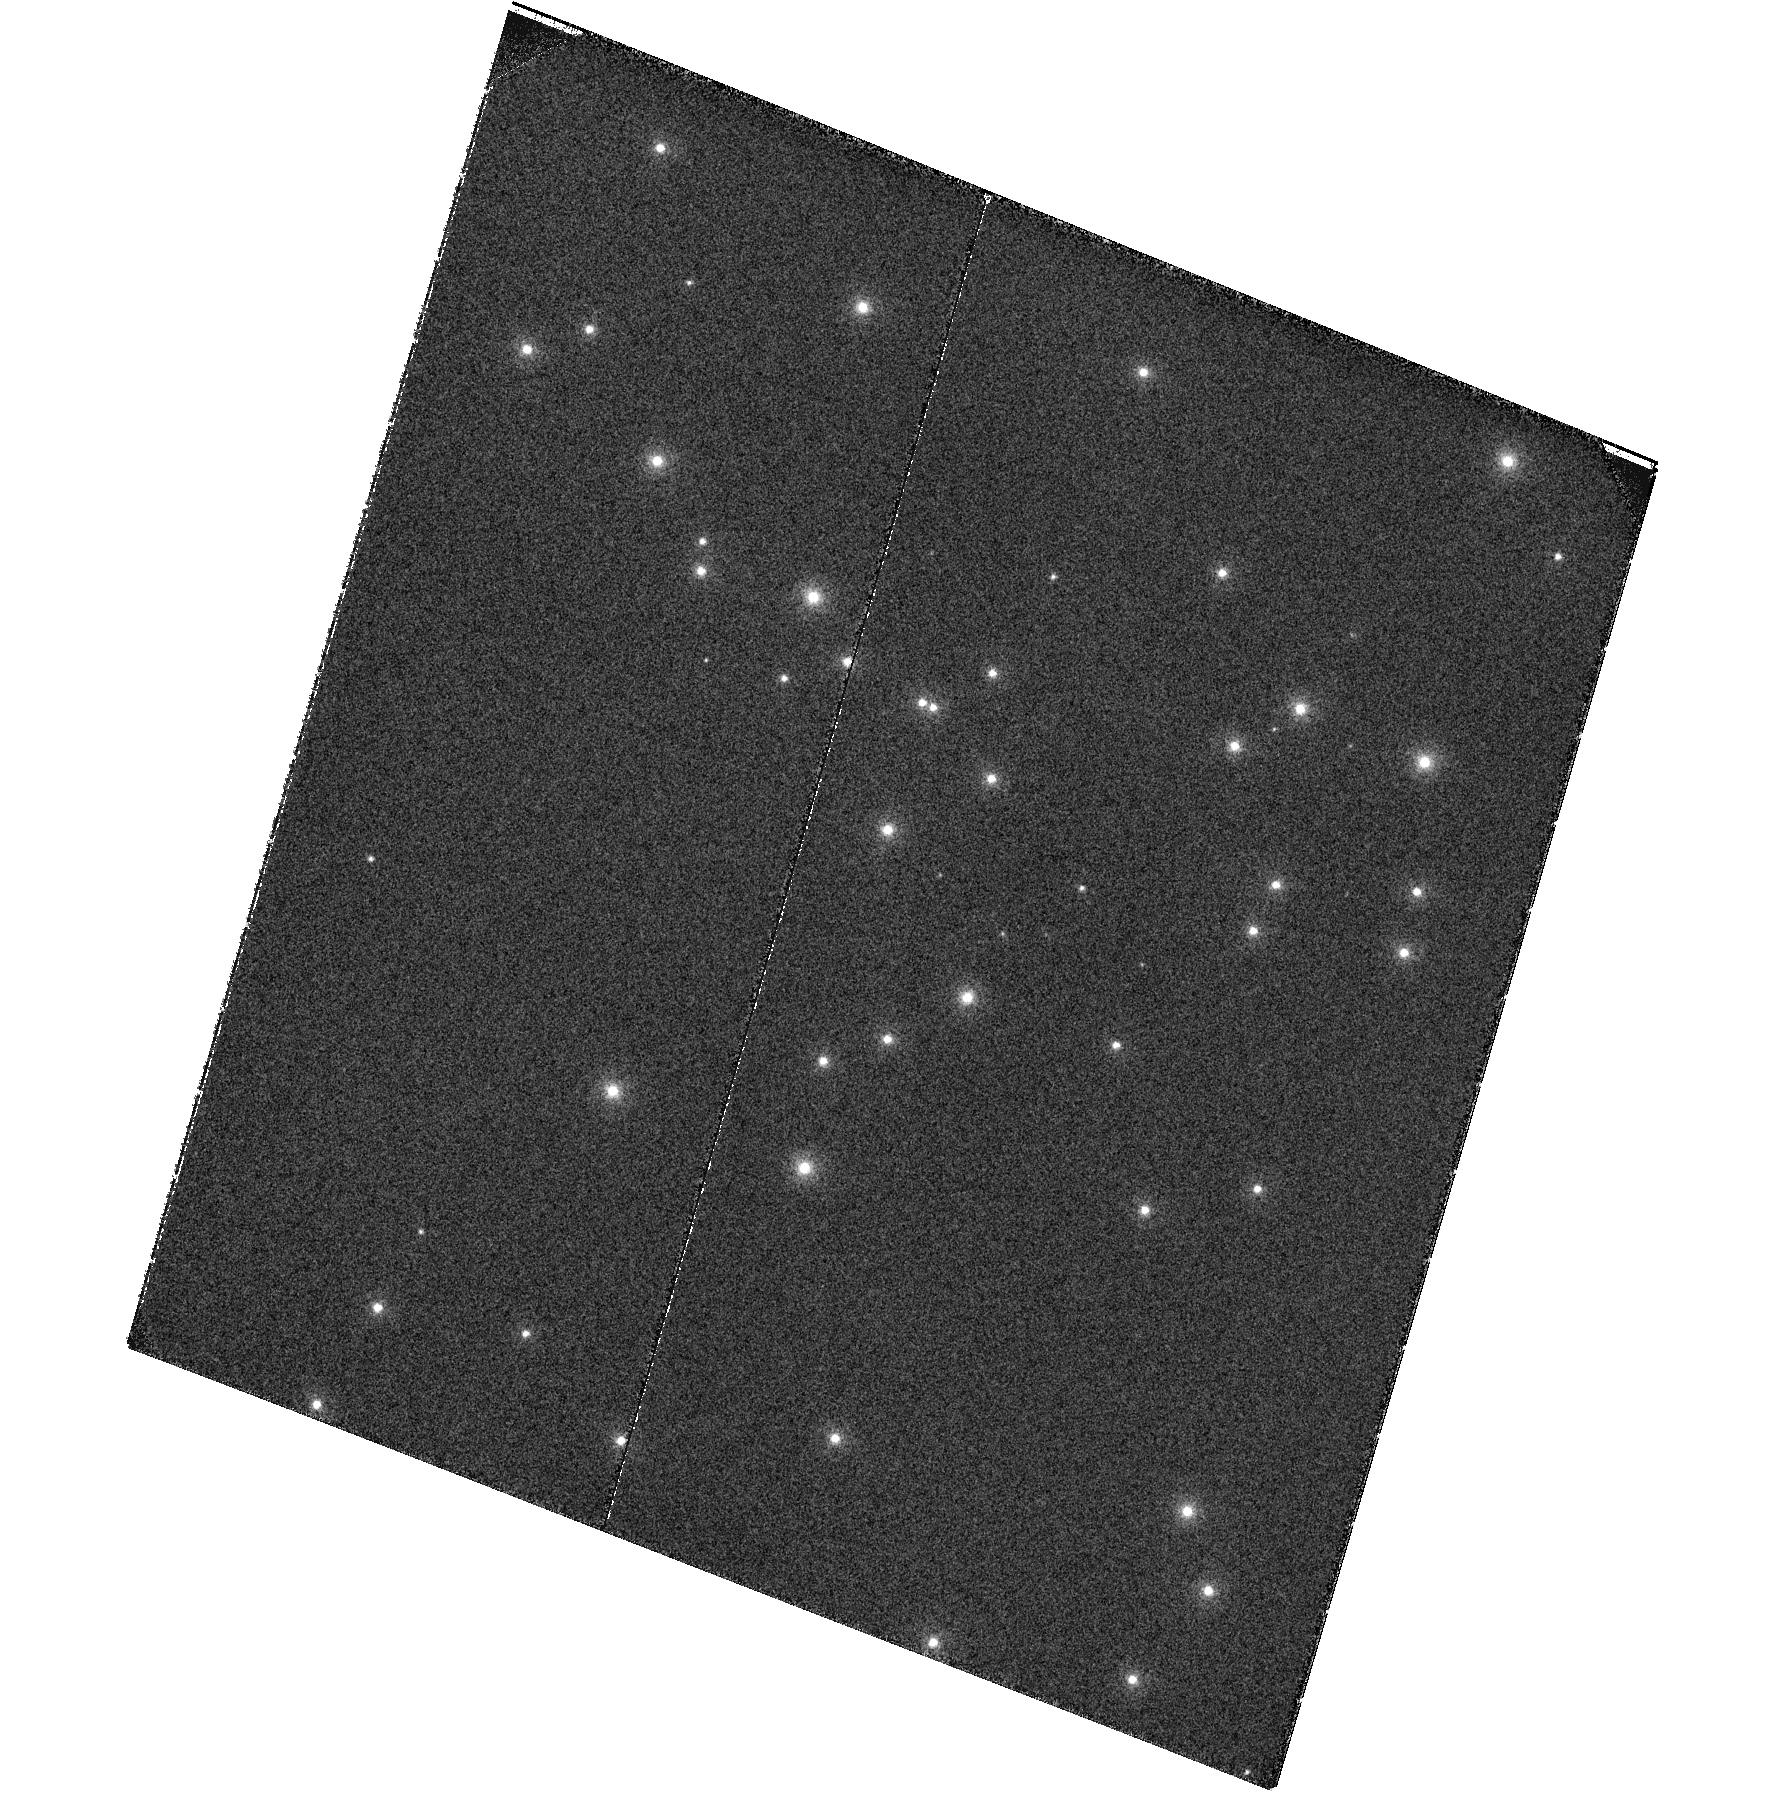
Target: NGC6681. Instrument: ACS/SBC. Filter: F122M. Exposure: 28 min. Observation ID: hst_16383_02_acs_sbc_f122m_jeg202

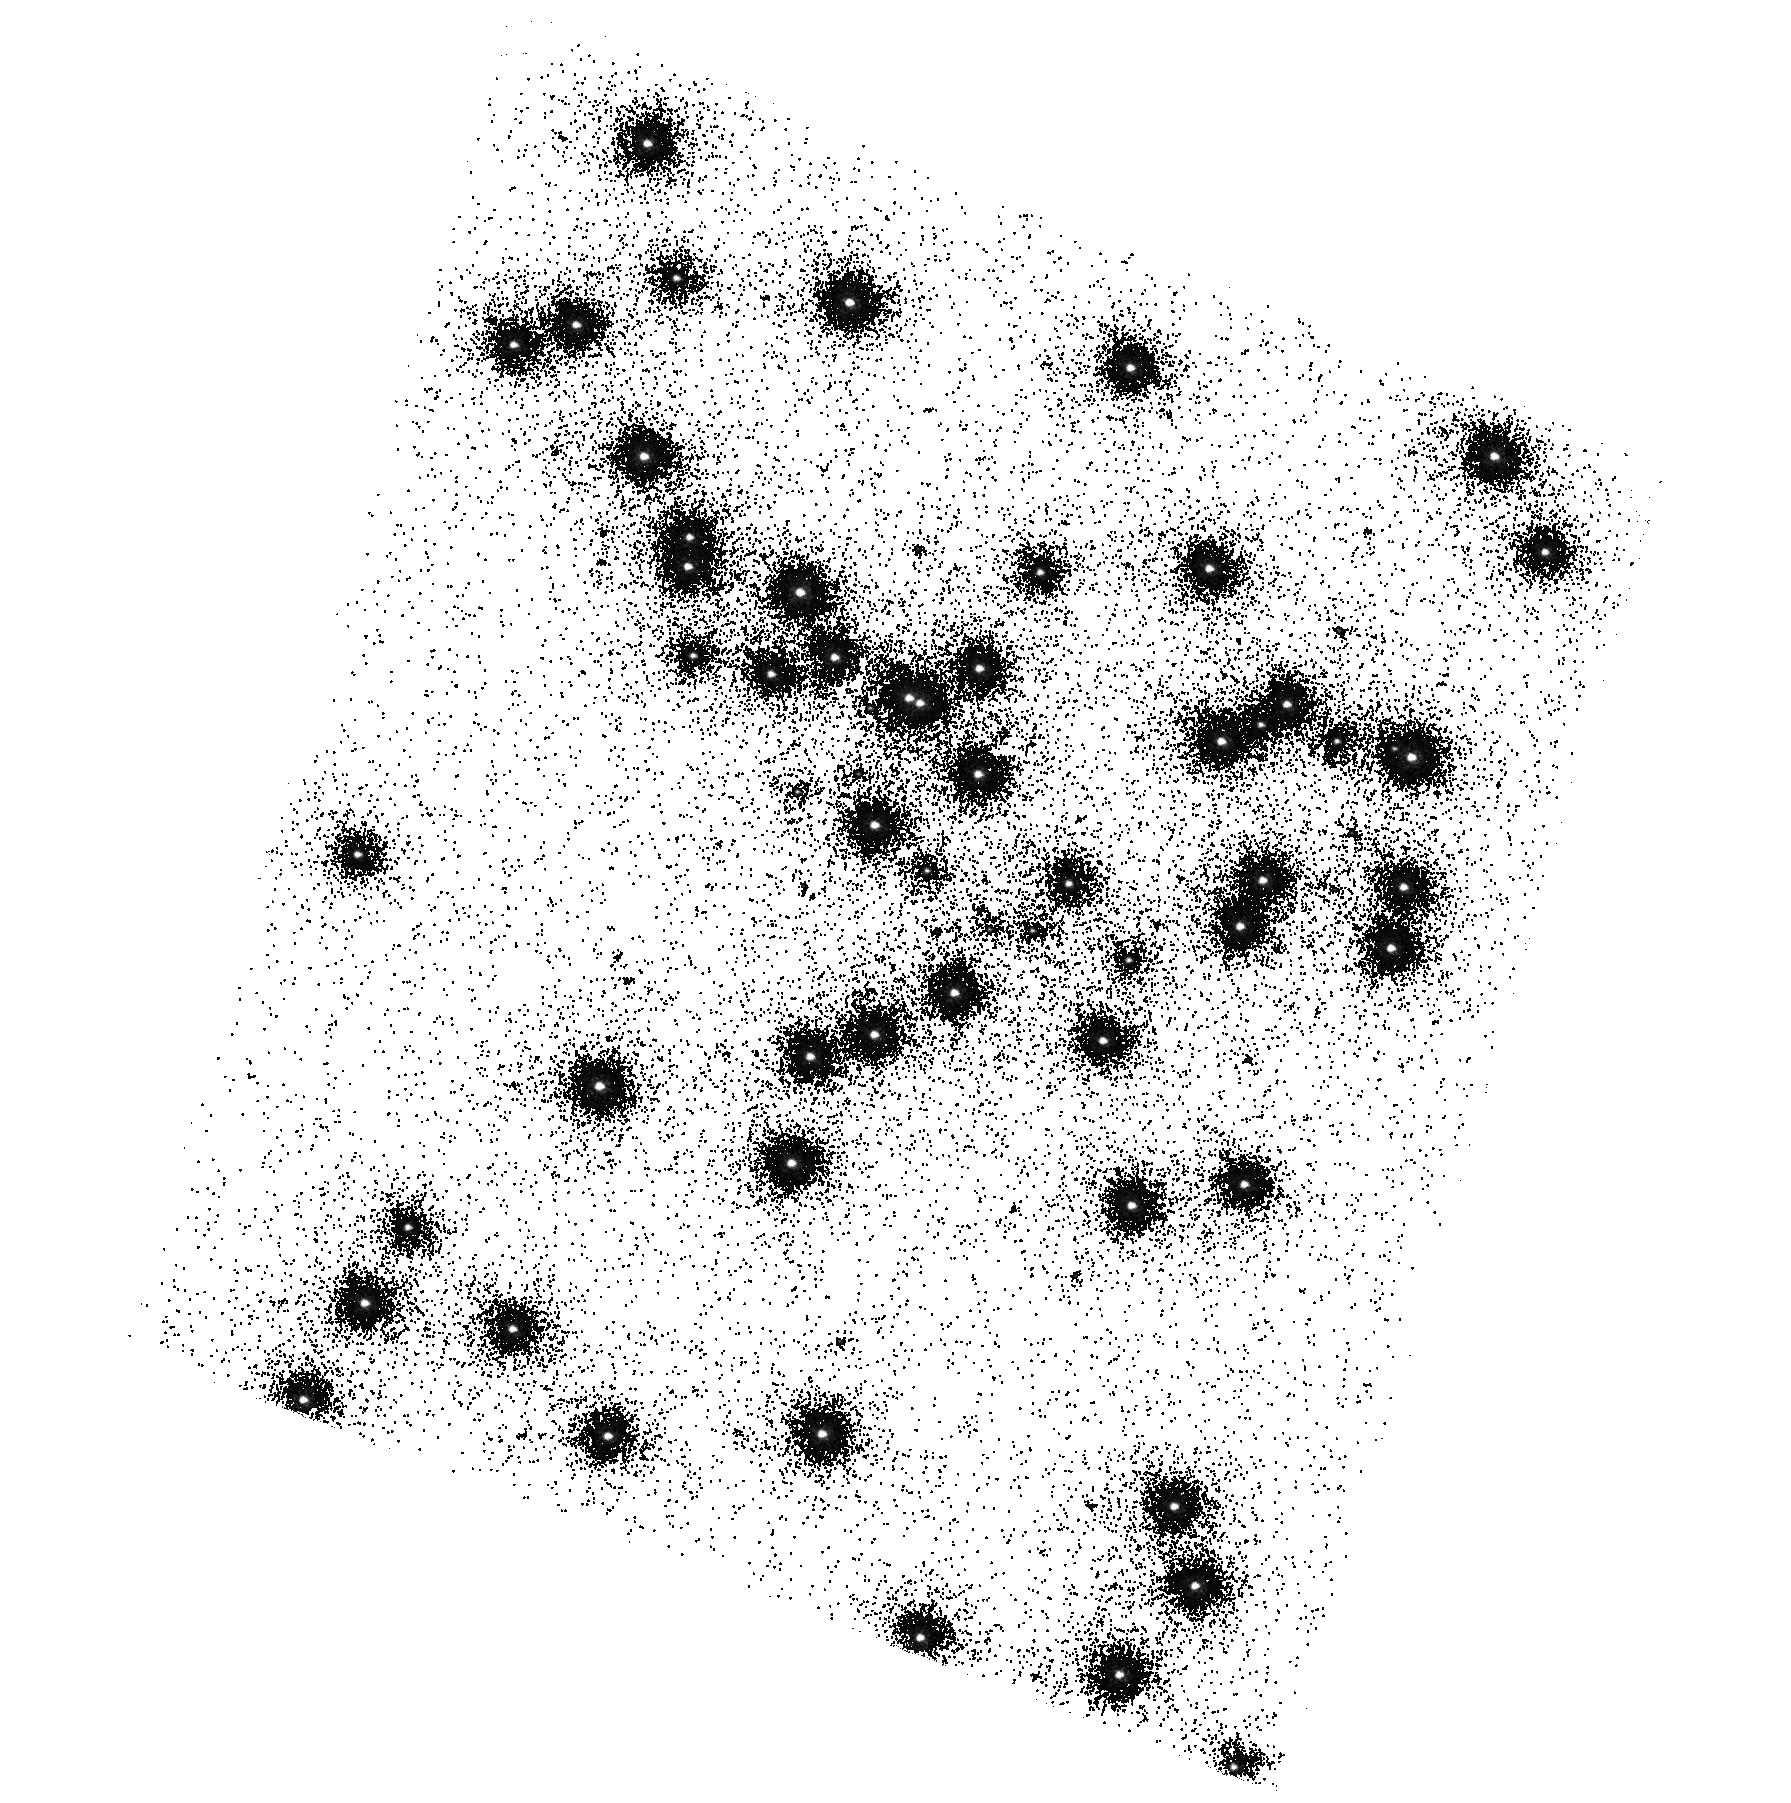
Target: NGC6681. Instrument: ACS/SBC. Filter: F150LP. Exposure: 2 min. Observation ID: hst_16383_01_acs_sbc_f150lp_jeg201

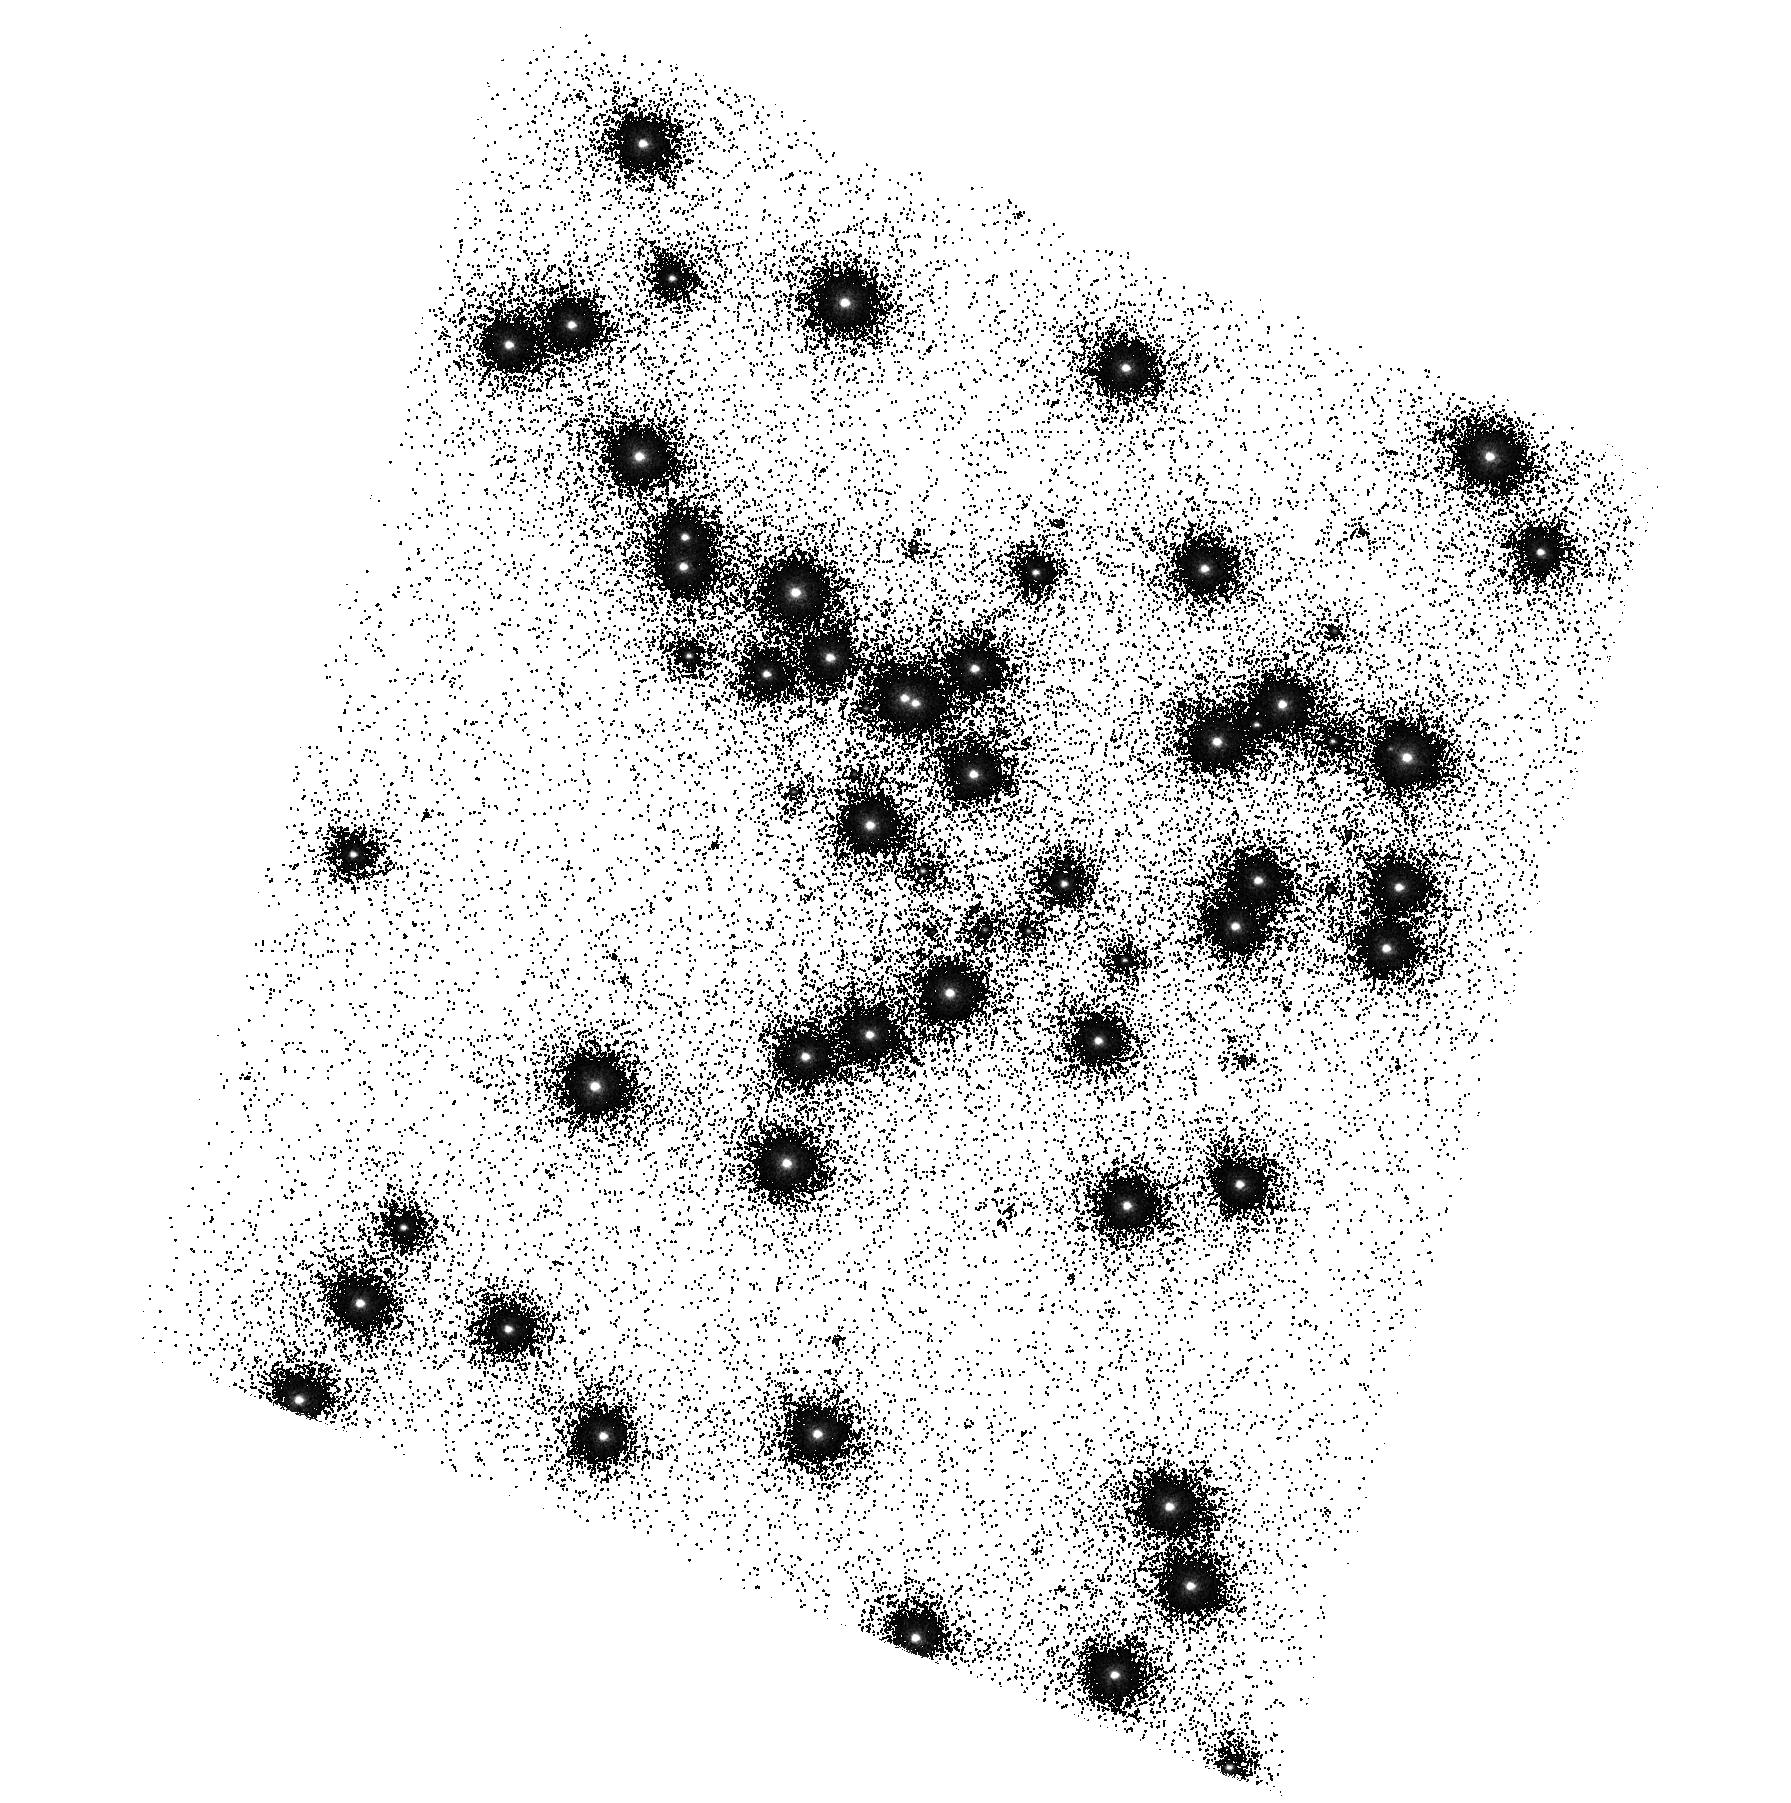
Target: NGC6681. Instrument: ACS/SBC. Filter: F125LP. Exposure: 1 min. Observation ID: hst_16383_01_acs_sbc_f125lp_jeg201

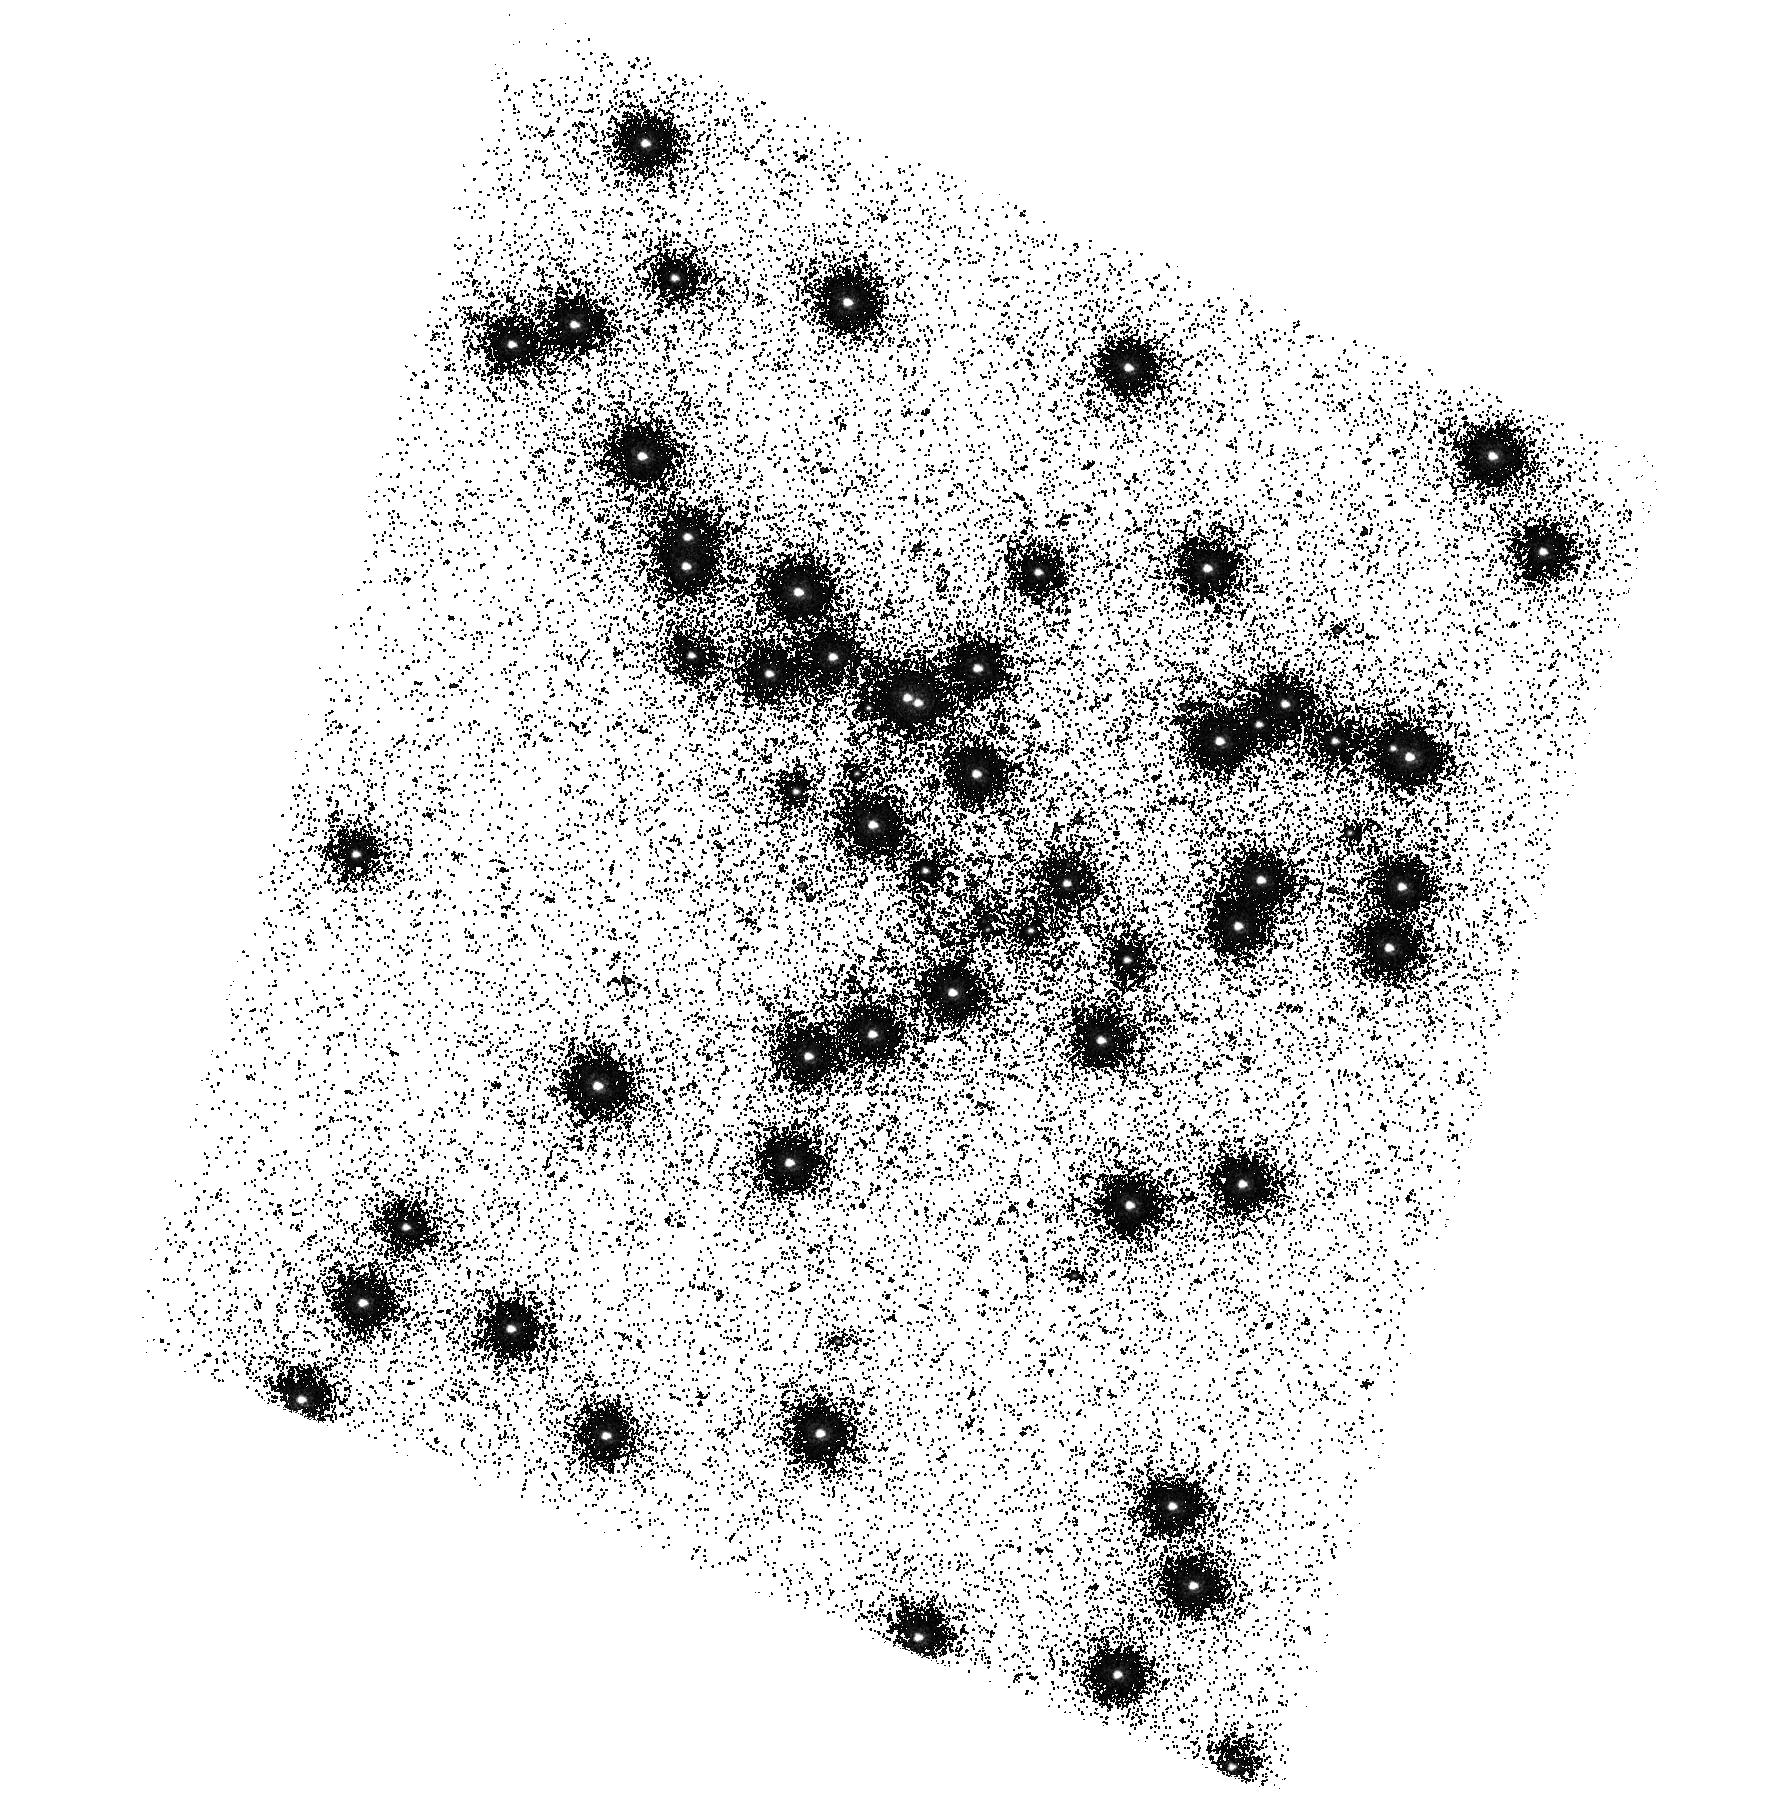
Target: NGC6681. Instrument: ACS/SBC. Filter: F165LP. Exposure: 12 min. Observation ID: hst_16383_01_acs_sbc_f165lp_jeg201

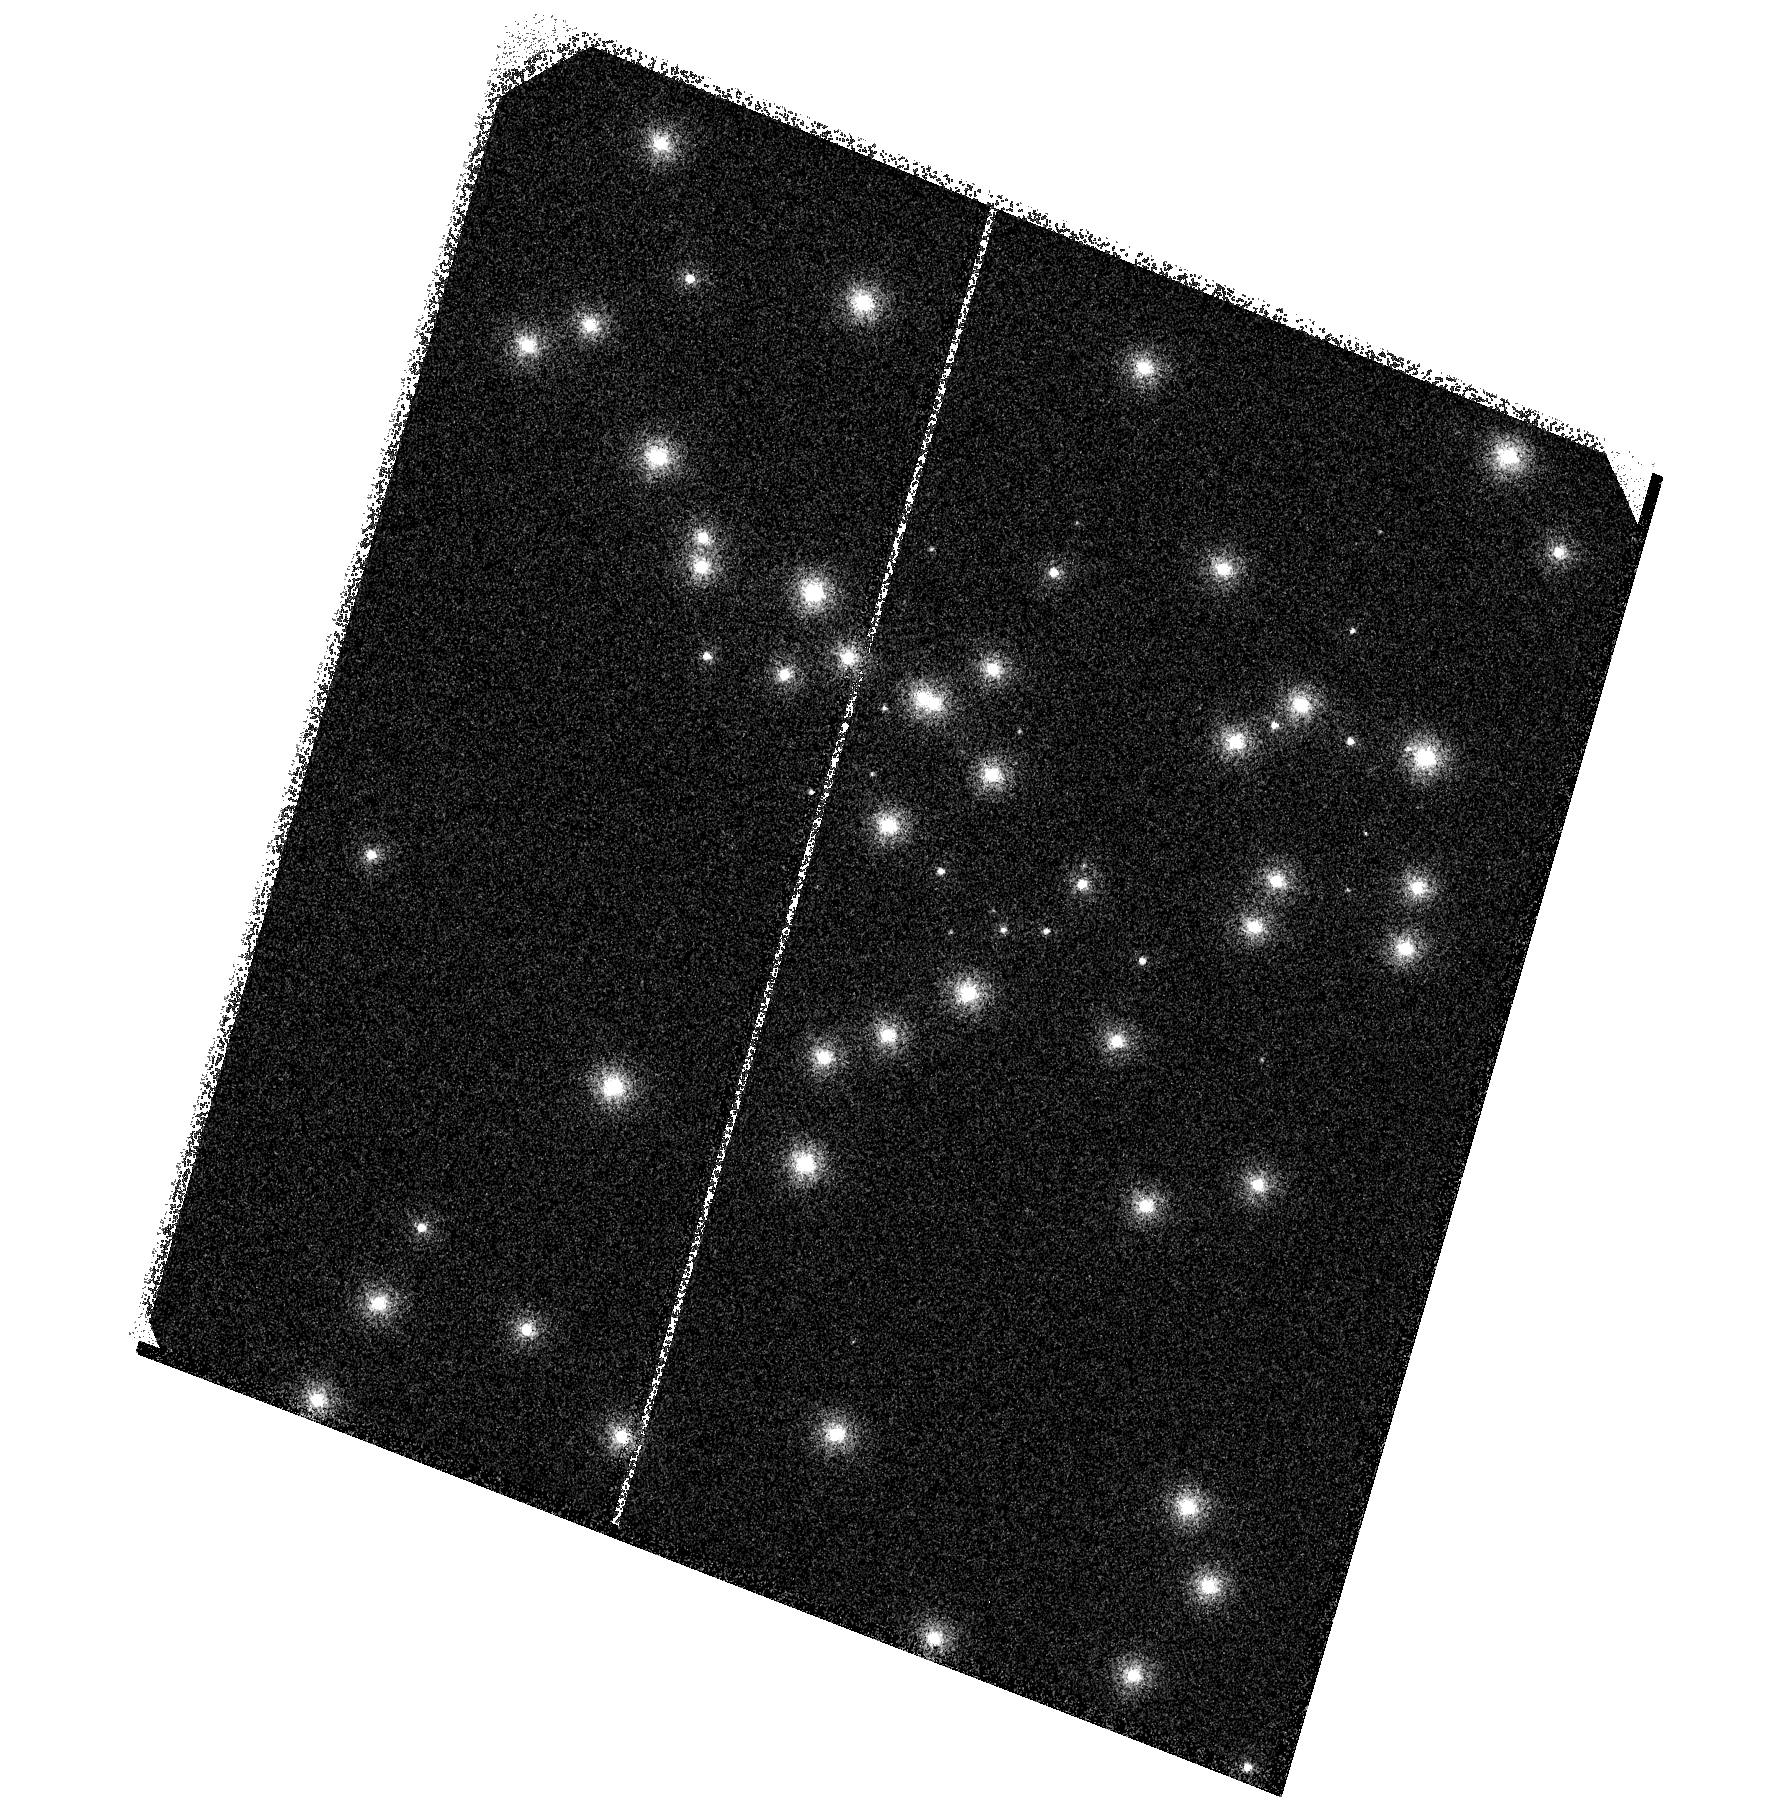
Target: NGC6681. Instrument: ACS/SBC. Filter: F115LP. Exposure: 1 min. Observation ID: hst_16383_01_acs_sbc_f115lp_jeg201

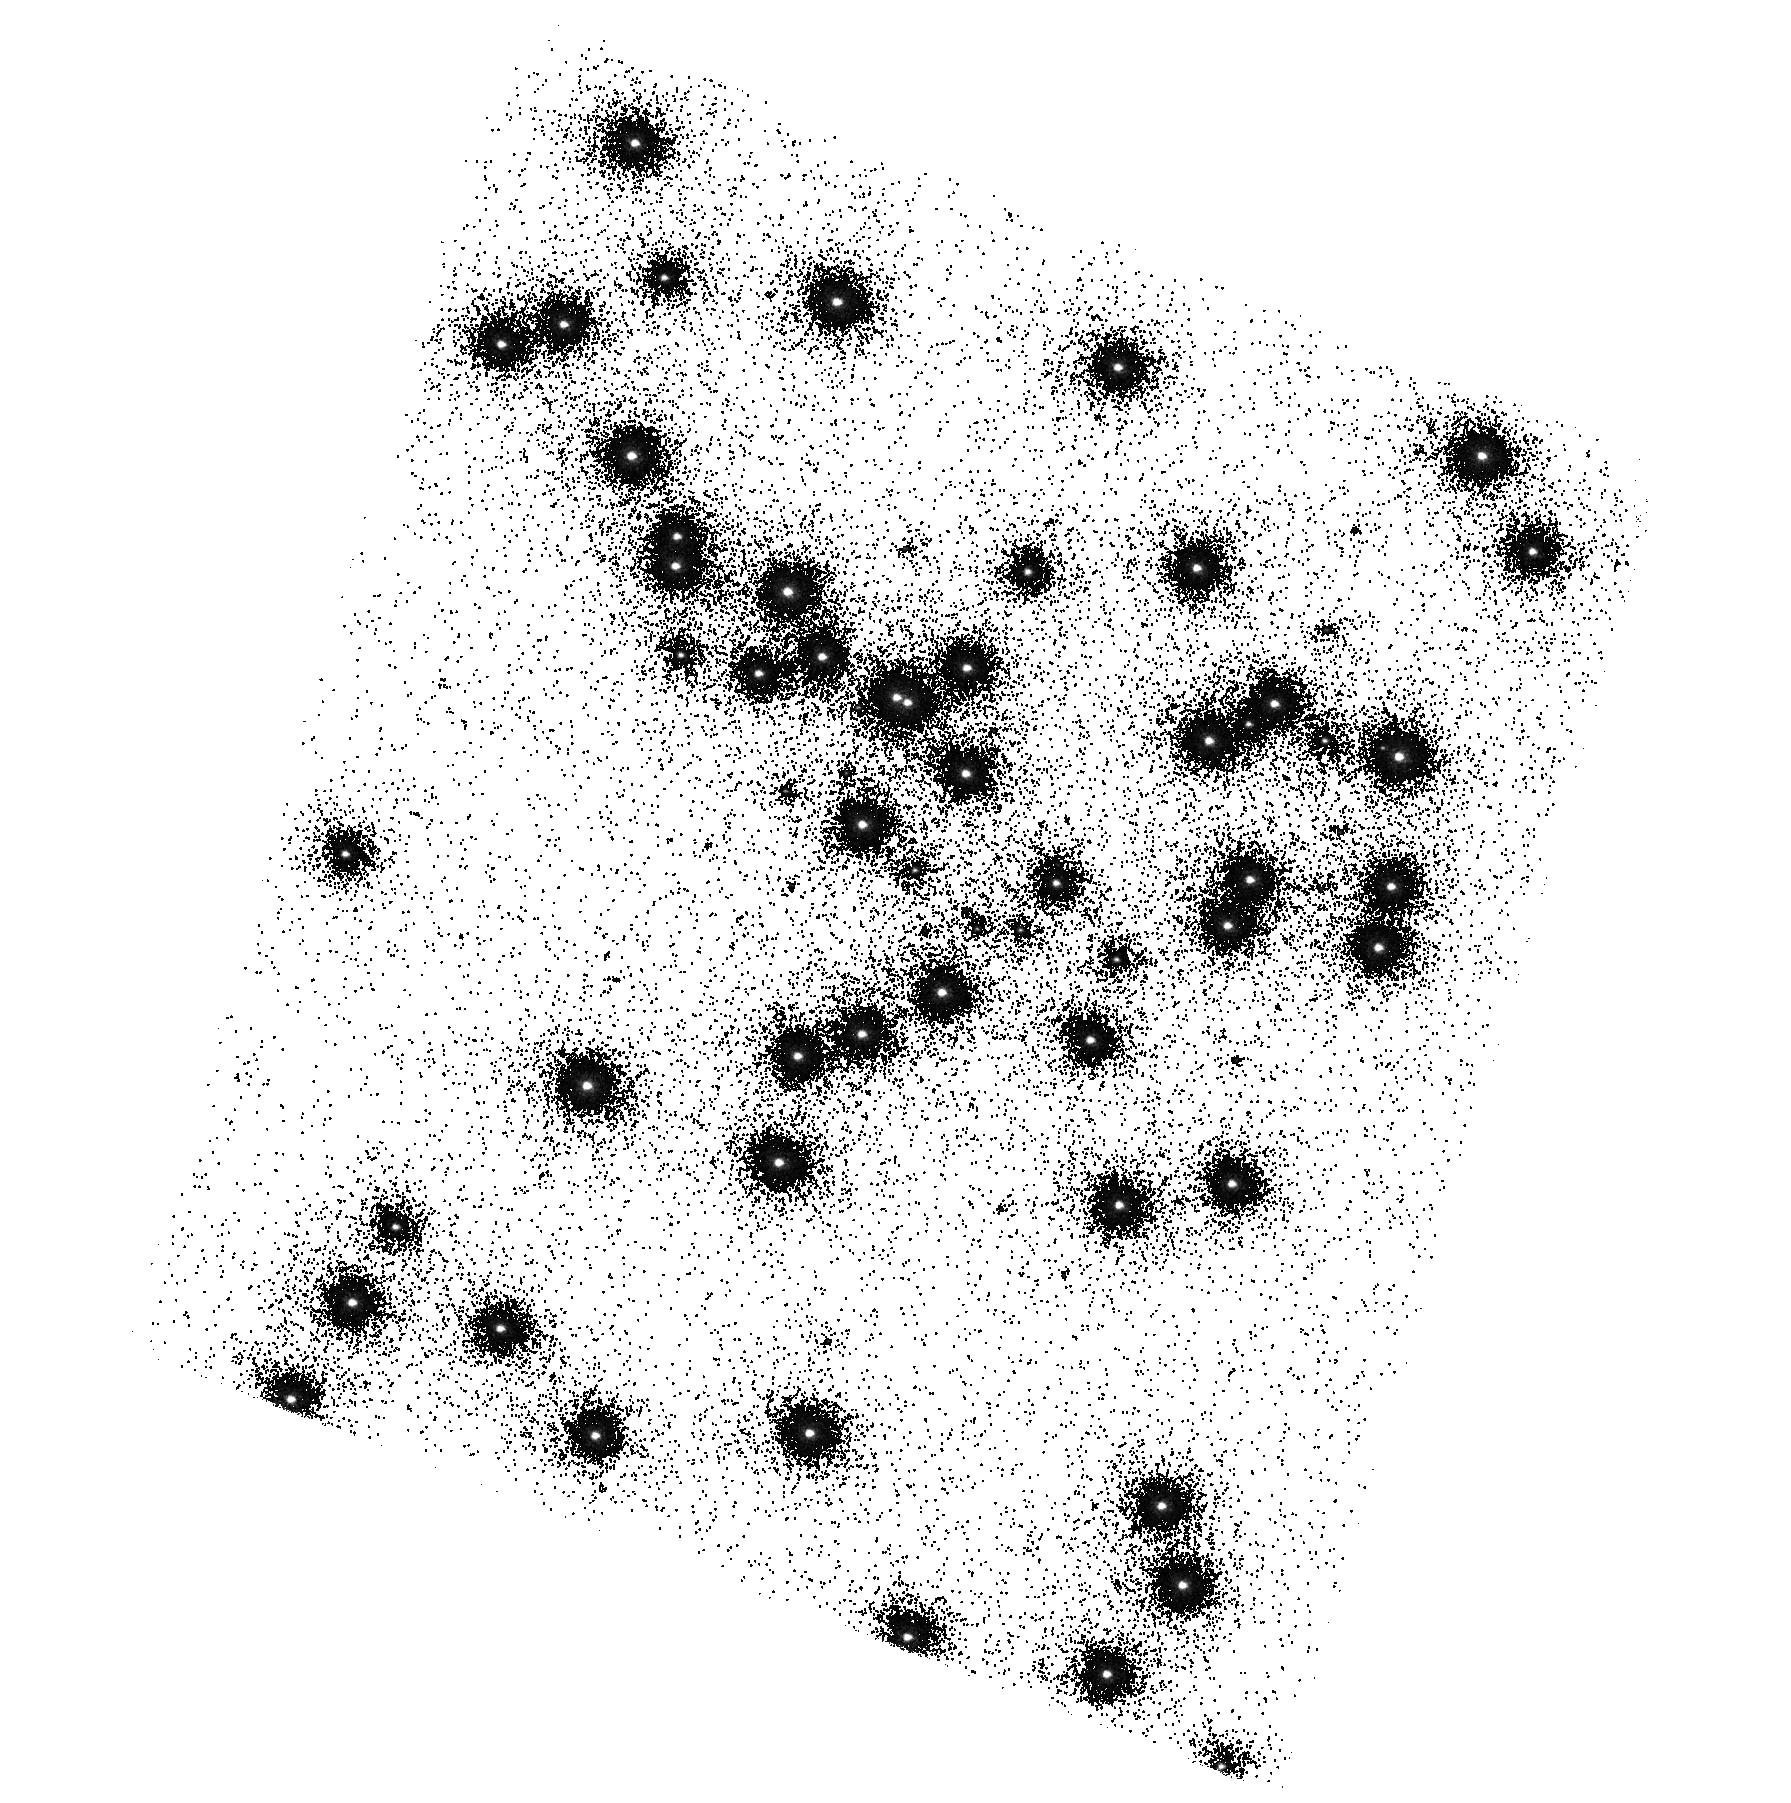
Target: NGC6681. Instrument: ACS/SBC. Filter: F140LP. Exposure: 2 min. Observation ID: hst_16383_01_acs_sbc_f140lp_jeg201

ACS UV Contamination Monitor (PI: Avila, Roberto)

The observations consist of SBC imaging and spectroscopy of the cluster NGC 6681 in order to monitor the temporal evolution of the UV sensitivity. All six filters and the two prisms will be used. Two SBC dark frames will follow the orbits. Results will be incorporated into the TDSTAB for the SBC.